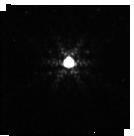
Target: P177-D
Instrument: NIRISS
Filter: F480M
Exposure: 2 min
Observation ID: jw01080-o006_t006_niriss_clearp-f480m-sub128

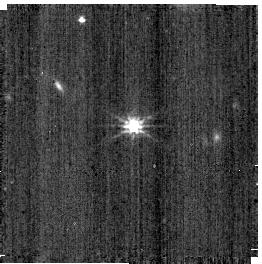
Target: PG-1057+719
Instrument: NIRISS
Filter: CLEAR+F200W
Exposure: 2 min
Observation ID: jw01080-o007_t005_niriss_clear-f200w-sub256

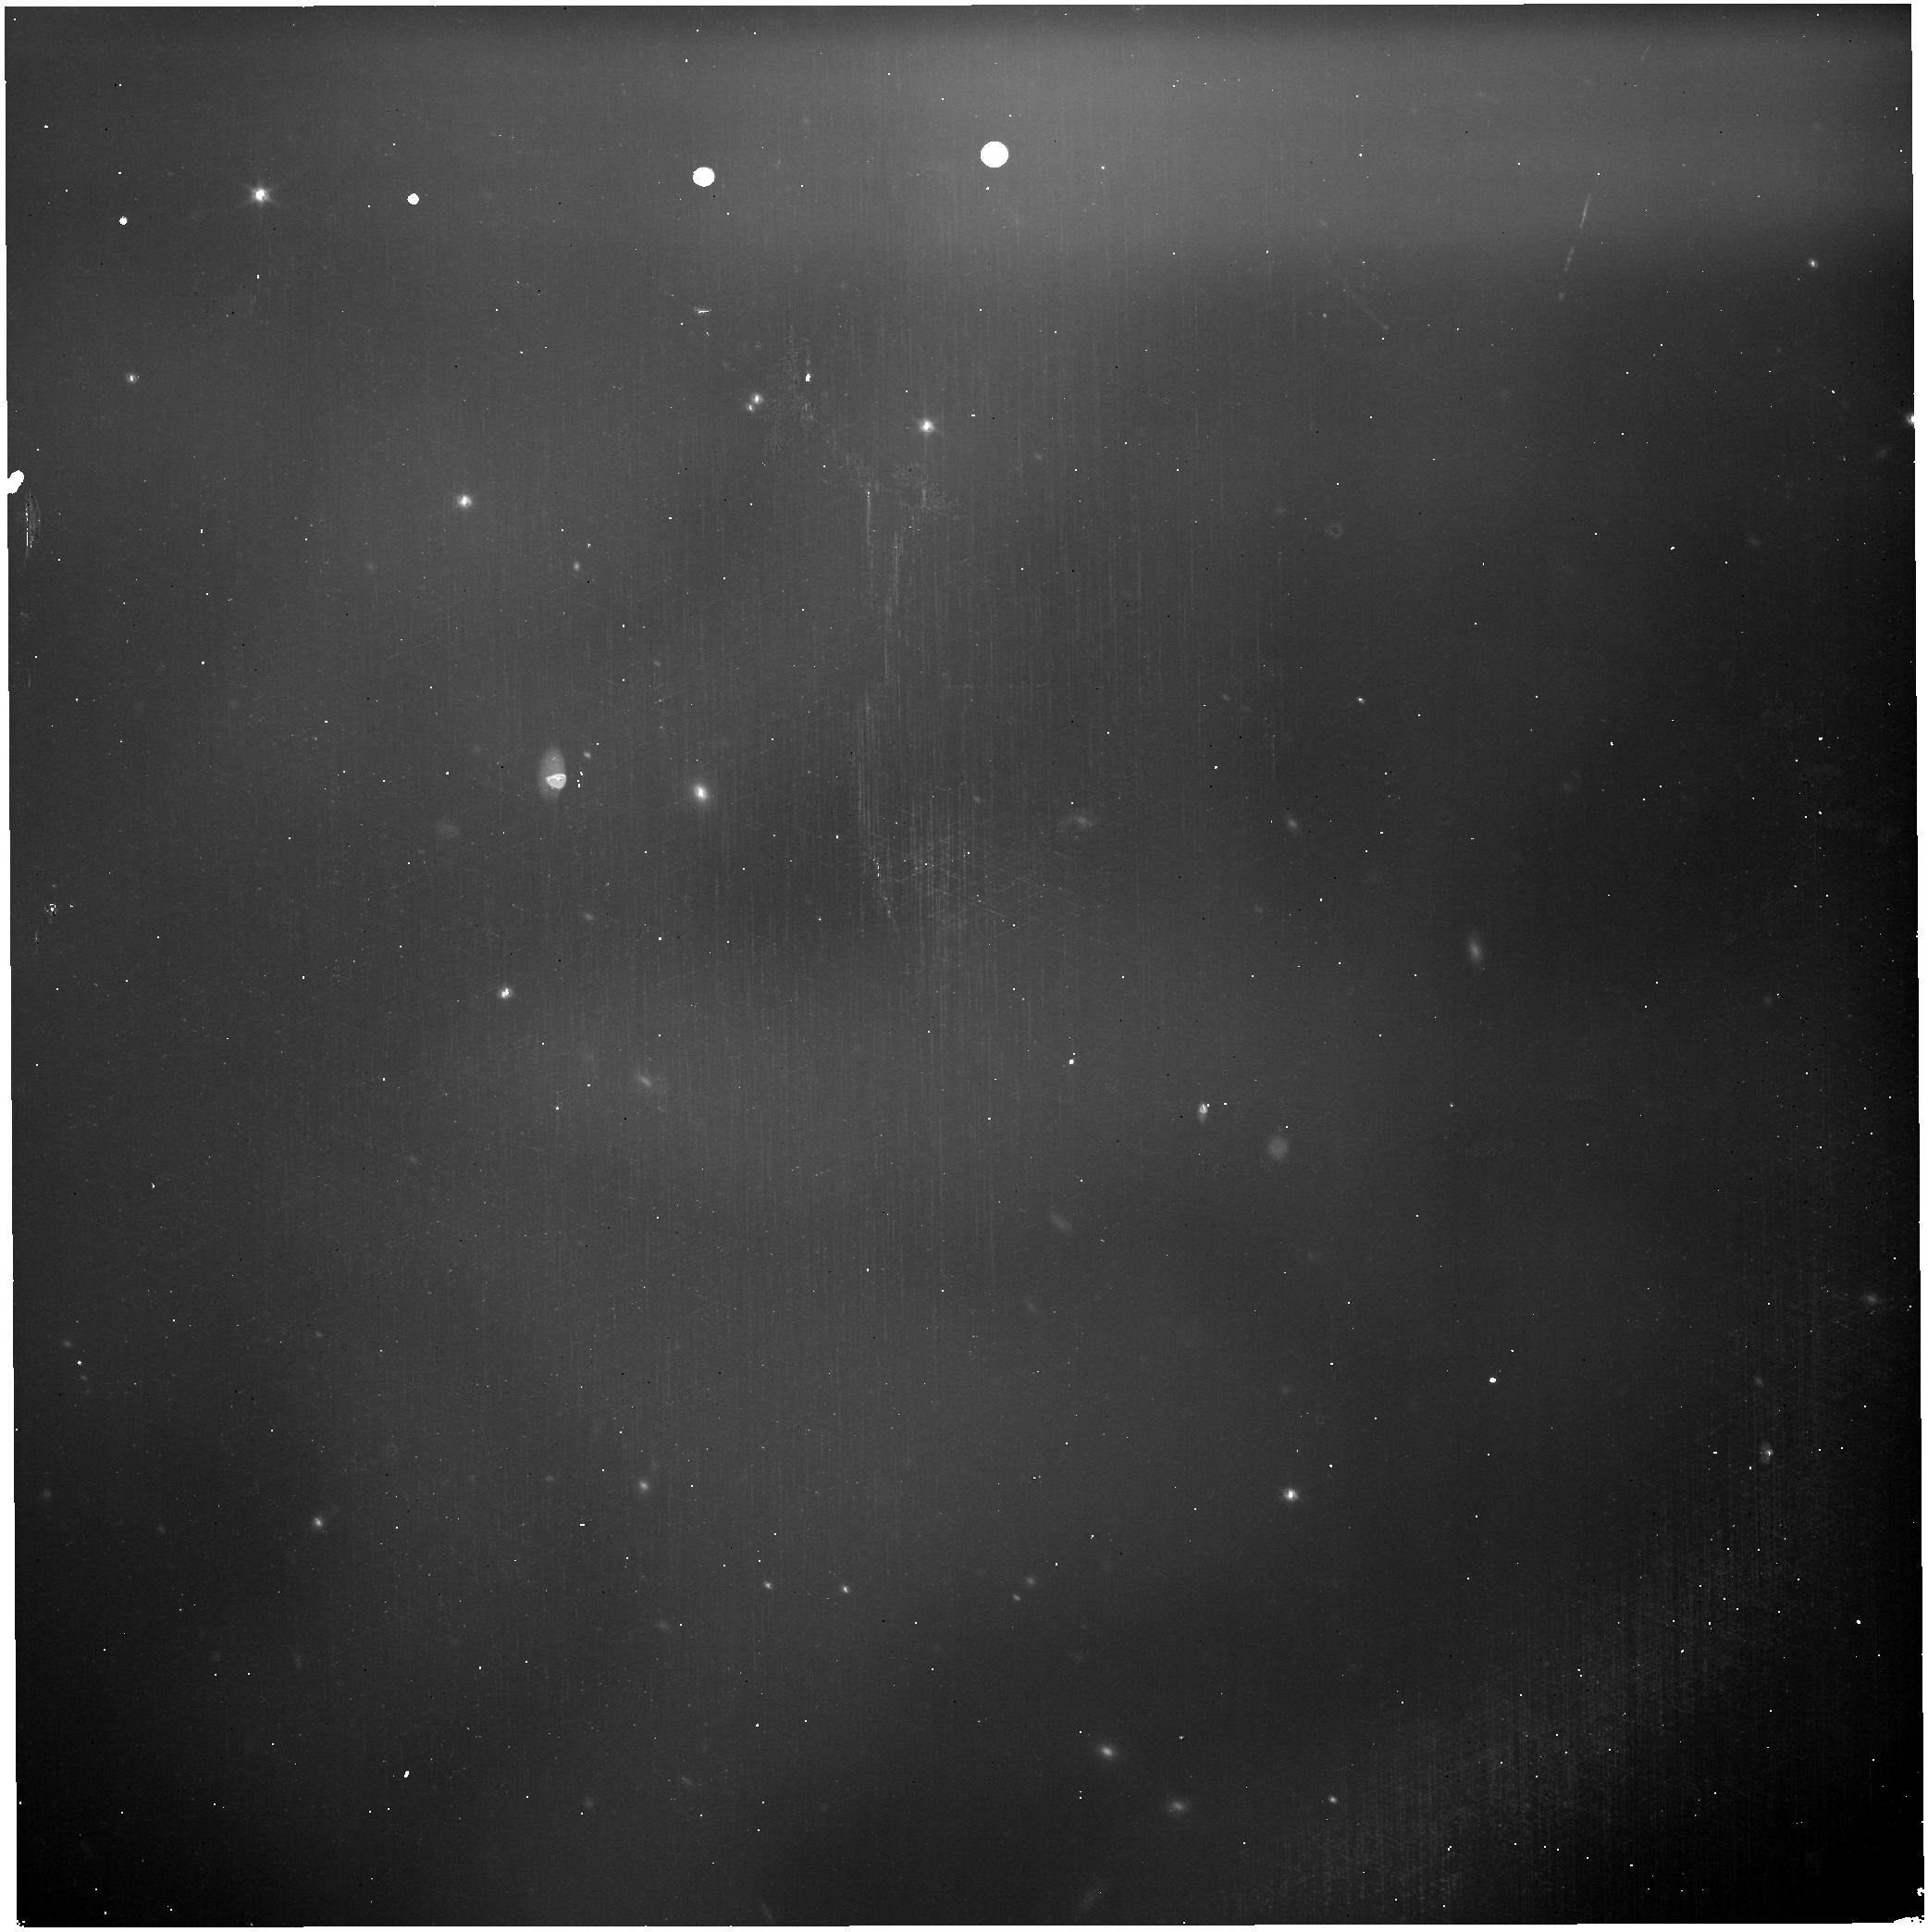
Target: 2MASS-J05042687-5438012
Instrument: NIRISS
Filter: CLEAR+F115W
Exposure: 2 min
Observation ID: jw01080-o004_t003_niriss_clear-f115w

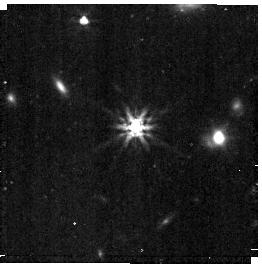
Target: PG-1057+719
Instrument: NIRISS
Filter: F356W
Exposure: 6 min
Observation ID: jw01080-o007_t005_niriss_clearp-f356w-sub256

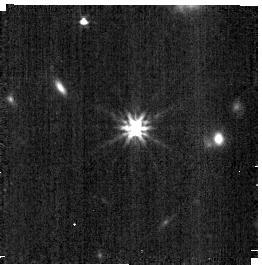
Target: PG-1057+719
Instrument: NIRISS
Filter: F277W
Exposure: 5 min
Observation ID: jw01080-o007_t005_niriss_clearp-f277w-sub256

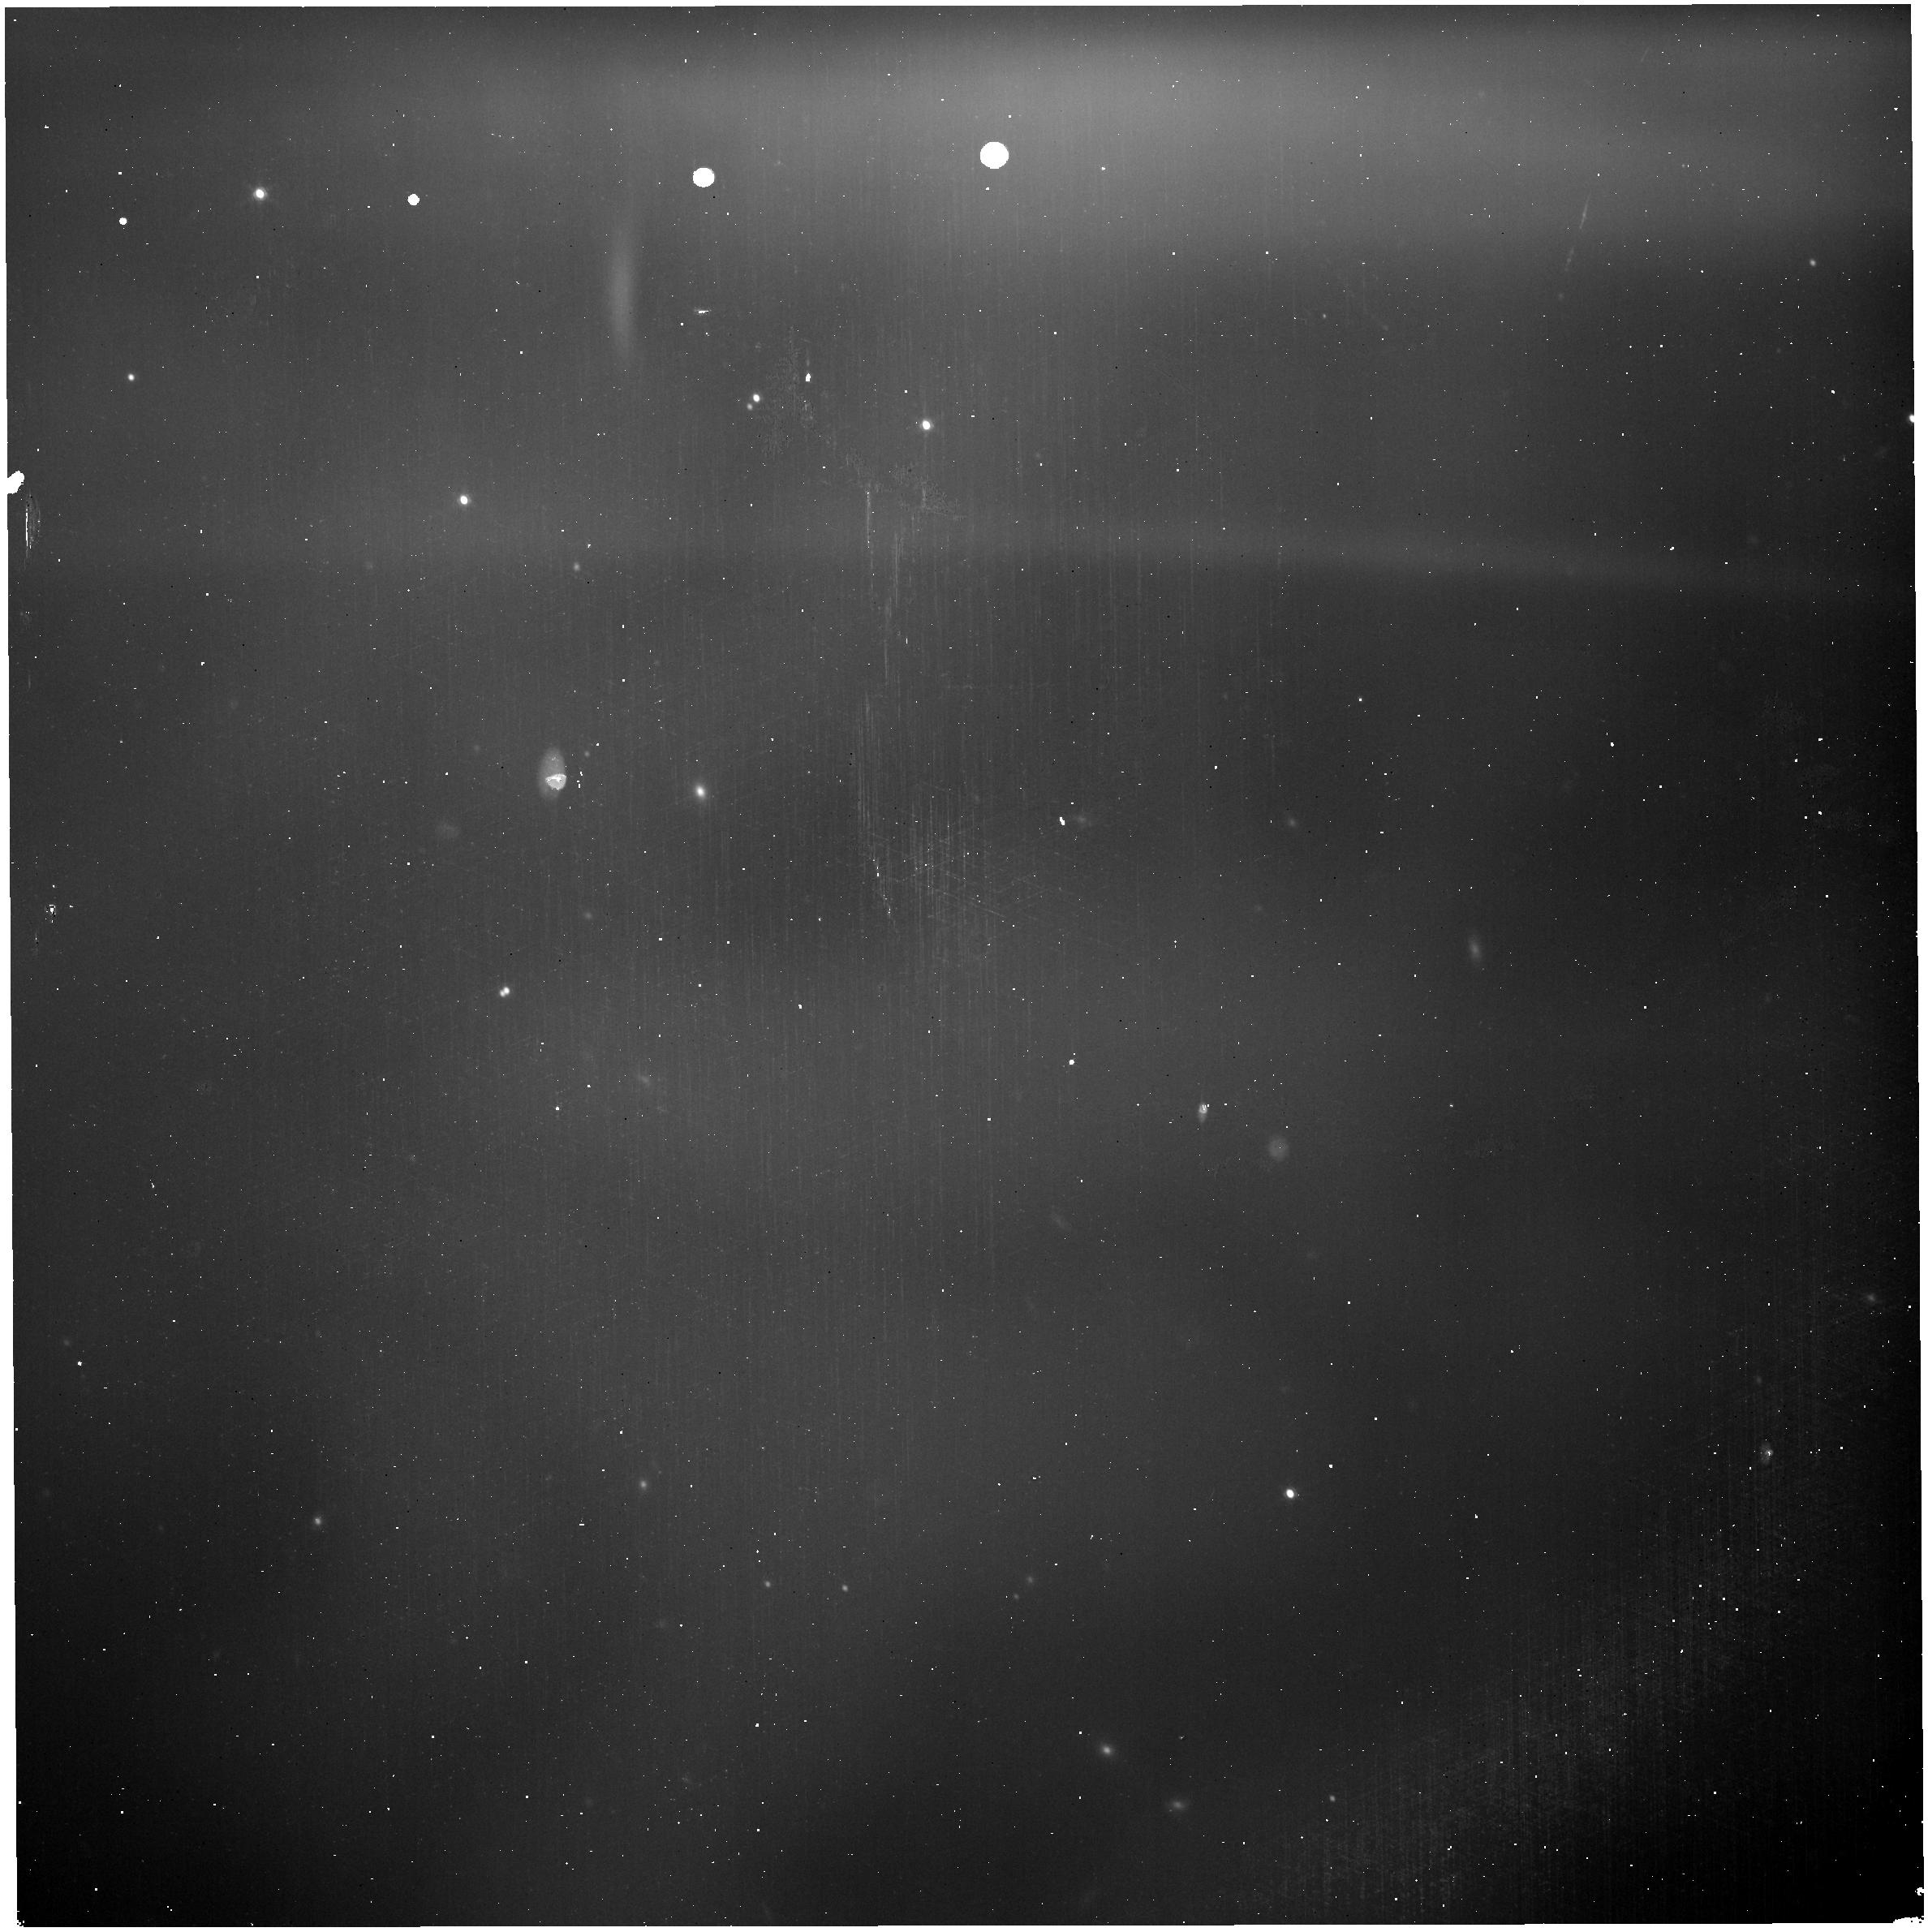
Target: 2MASS-J05042687-5438012
Instrument: NIRISS
Filter: CLEAR+F158M
Exposure: 2 min
Observation ID: jw01080-o004_t003_niriss_clear-f158m

NIRISS FW Calibration (PI: Martel, Andre)

This activity will determine if the FW moves to its expected position by triggering the Variable Reluctance (VR) sensor when landing at position 1 (GR150R) of the wheel. Feb 15, 2022: Two changes were made: 1. Tweaked the RA and DEC of the target to place some stars in the field (same as NIS-004/1079). This change was approved by Friedman on 2/14/22. 2. Added the dummy Observation 3 to flush out the SSR as presented at the JDB on 2/15/22. AM. Feb 19, 2022: Changed target to the target of the program that is planned to execute just before this to cut down on slew durations, with a small spatial offset to get two relevant stars in the field. Feb 21, 2022: Added Observations 4 and 5 to verify the absence of scattered light for a field without very bright stars. Target is the same as the preceding NIRCam observation (OTE-09, APT 1143, Step 194.9). Feb 21, 2022, 11:21 PM: Added Same V3_PA for Observations 4 and 5. Used target of preceding program OTE-11.1 so as to minimize slew. Mar 21, 2022, 2:16 PM: Added Observations 6 and 7 for quick flux calibrations across the wavelength range used by NIRISS modes. Also added Observations 8 and 9; these are dark exposures to confirm that the scattered light that is thought to be due to radiation by the MIRI HSA has been eliminated after the HSA has been turned off. Mar 24, 2022, 1:42 PM: Changed order of exposures in Observations 6 and 7 so as to minimize dual wheel motions.